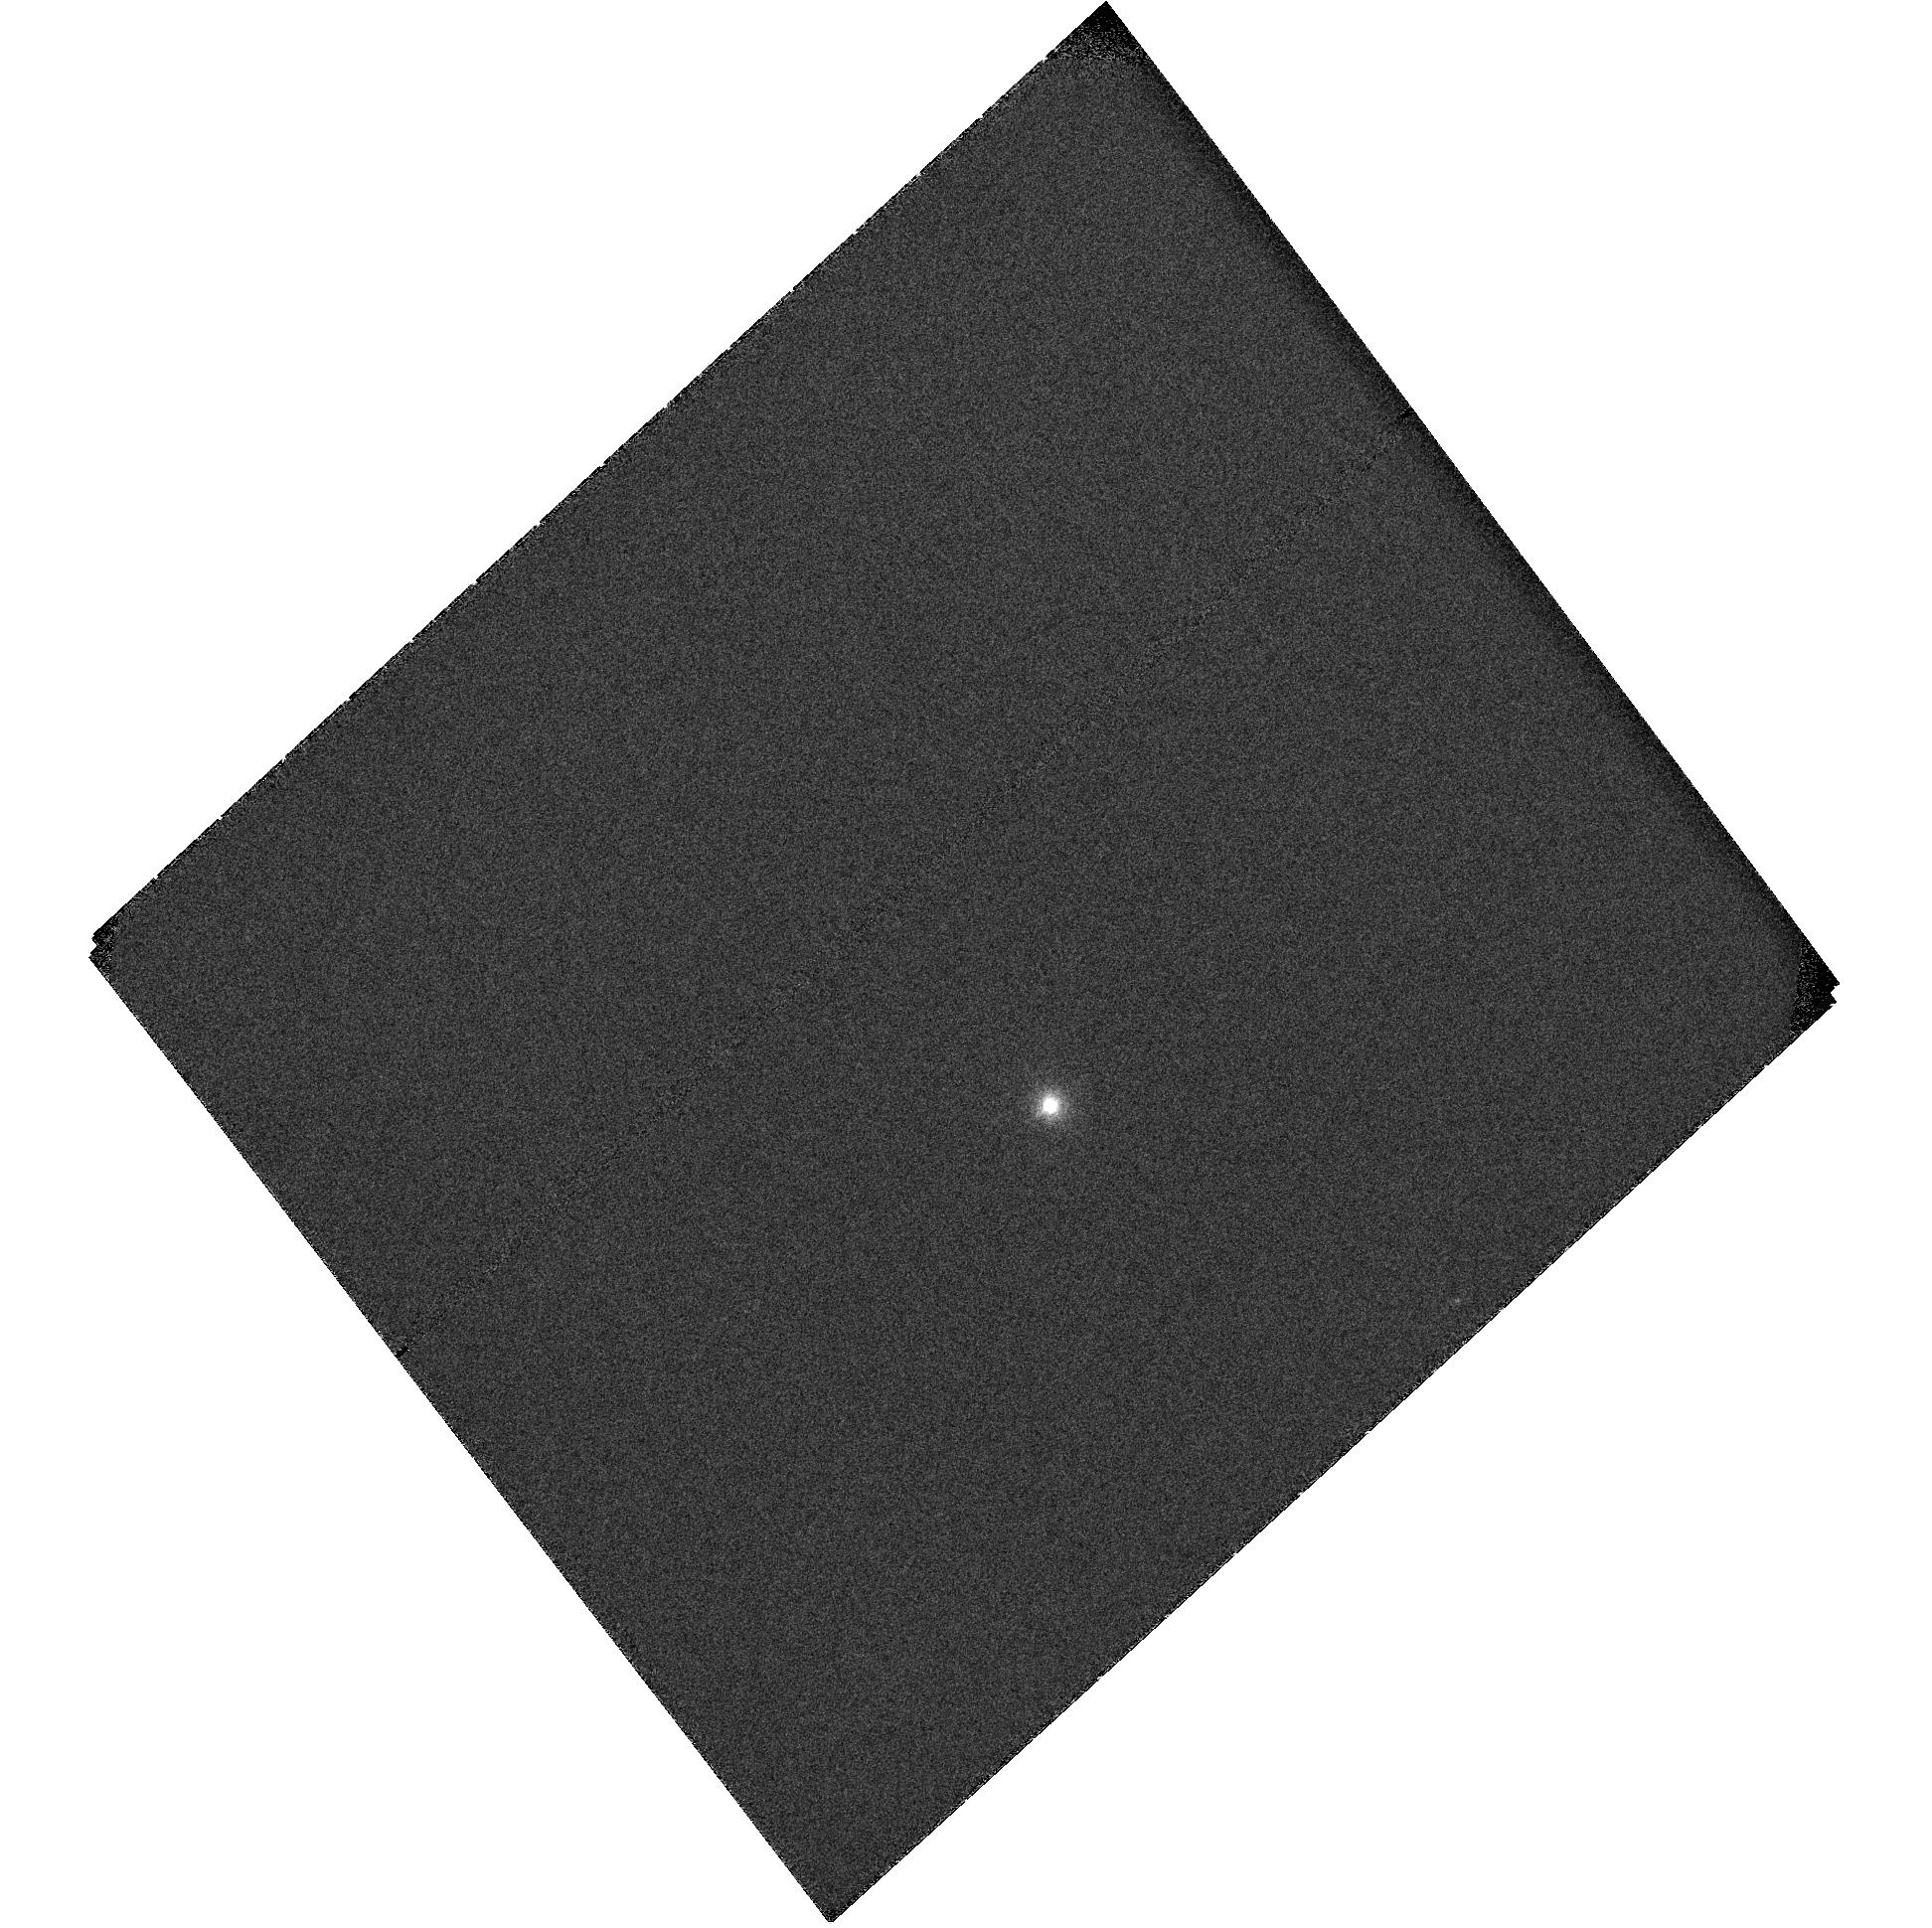
Target: HD-189733
Instrument: ACS/SBC
Filter: F115LP
Exposure: 9 min
Observation ID: hst_10869_02_acs_sbc_f115lp_j9n302

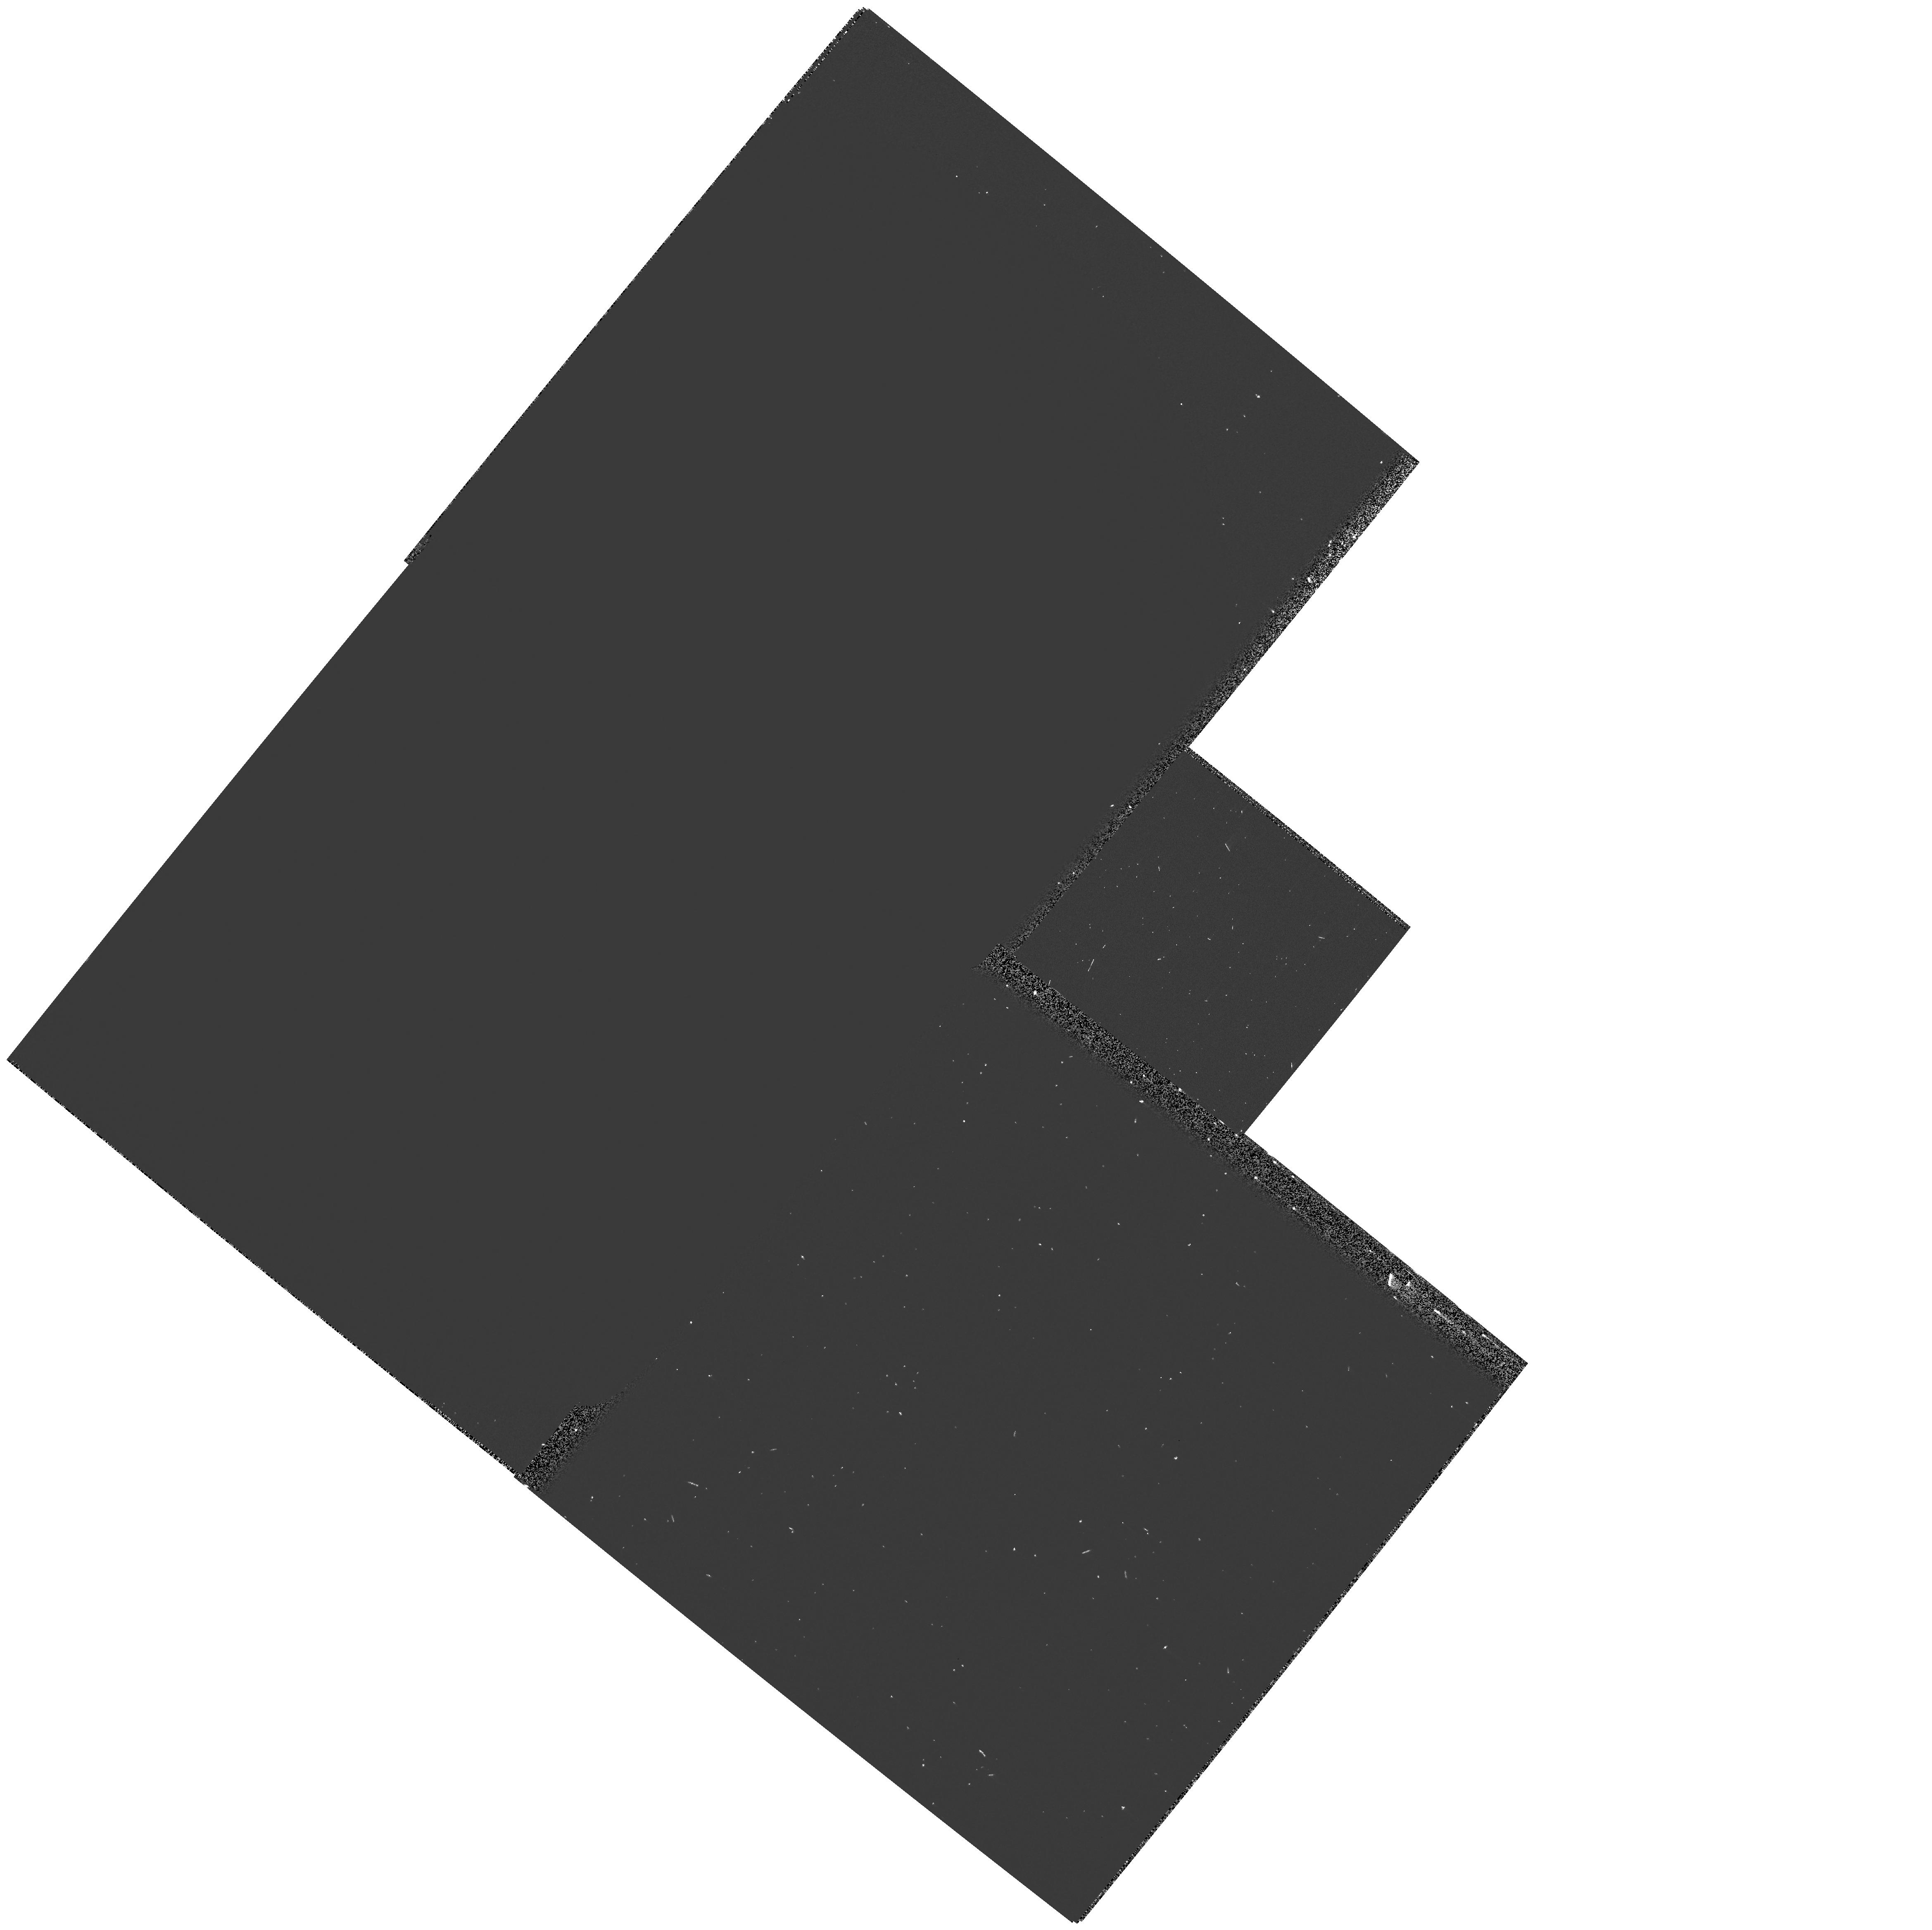
Target: HD-189733
Instrument: WFPC2/PC
Filter: F160BN15
Exposure: 3 min
Observation ID: hst_10869_04_wfpc2_pc_f160bn15_u9n304

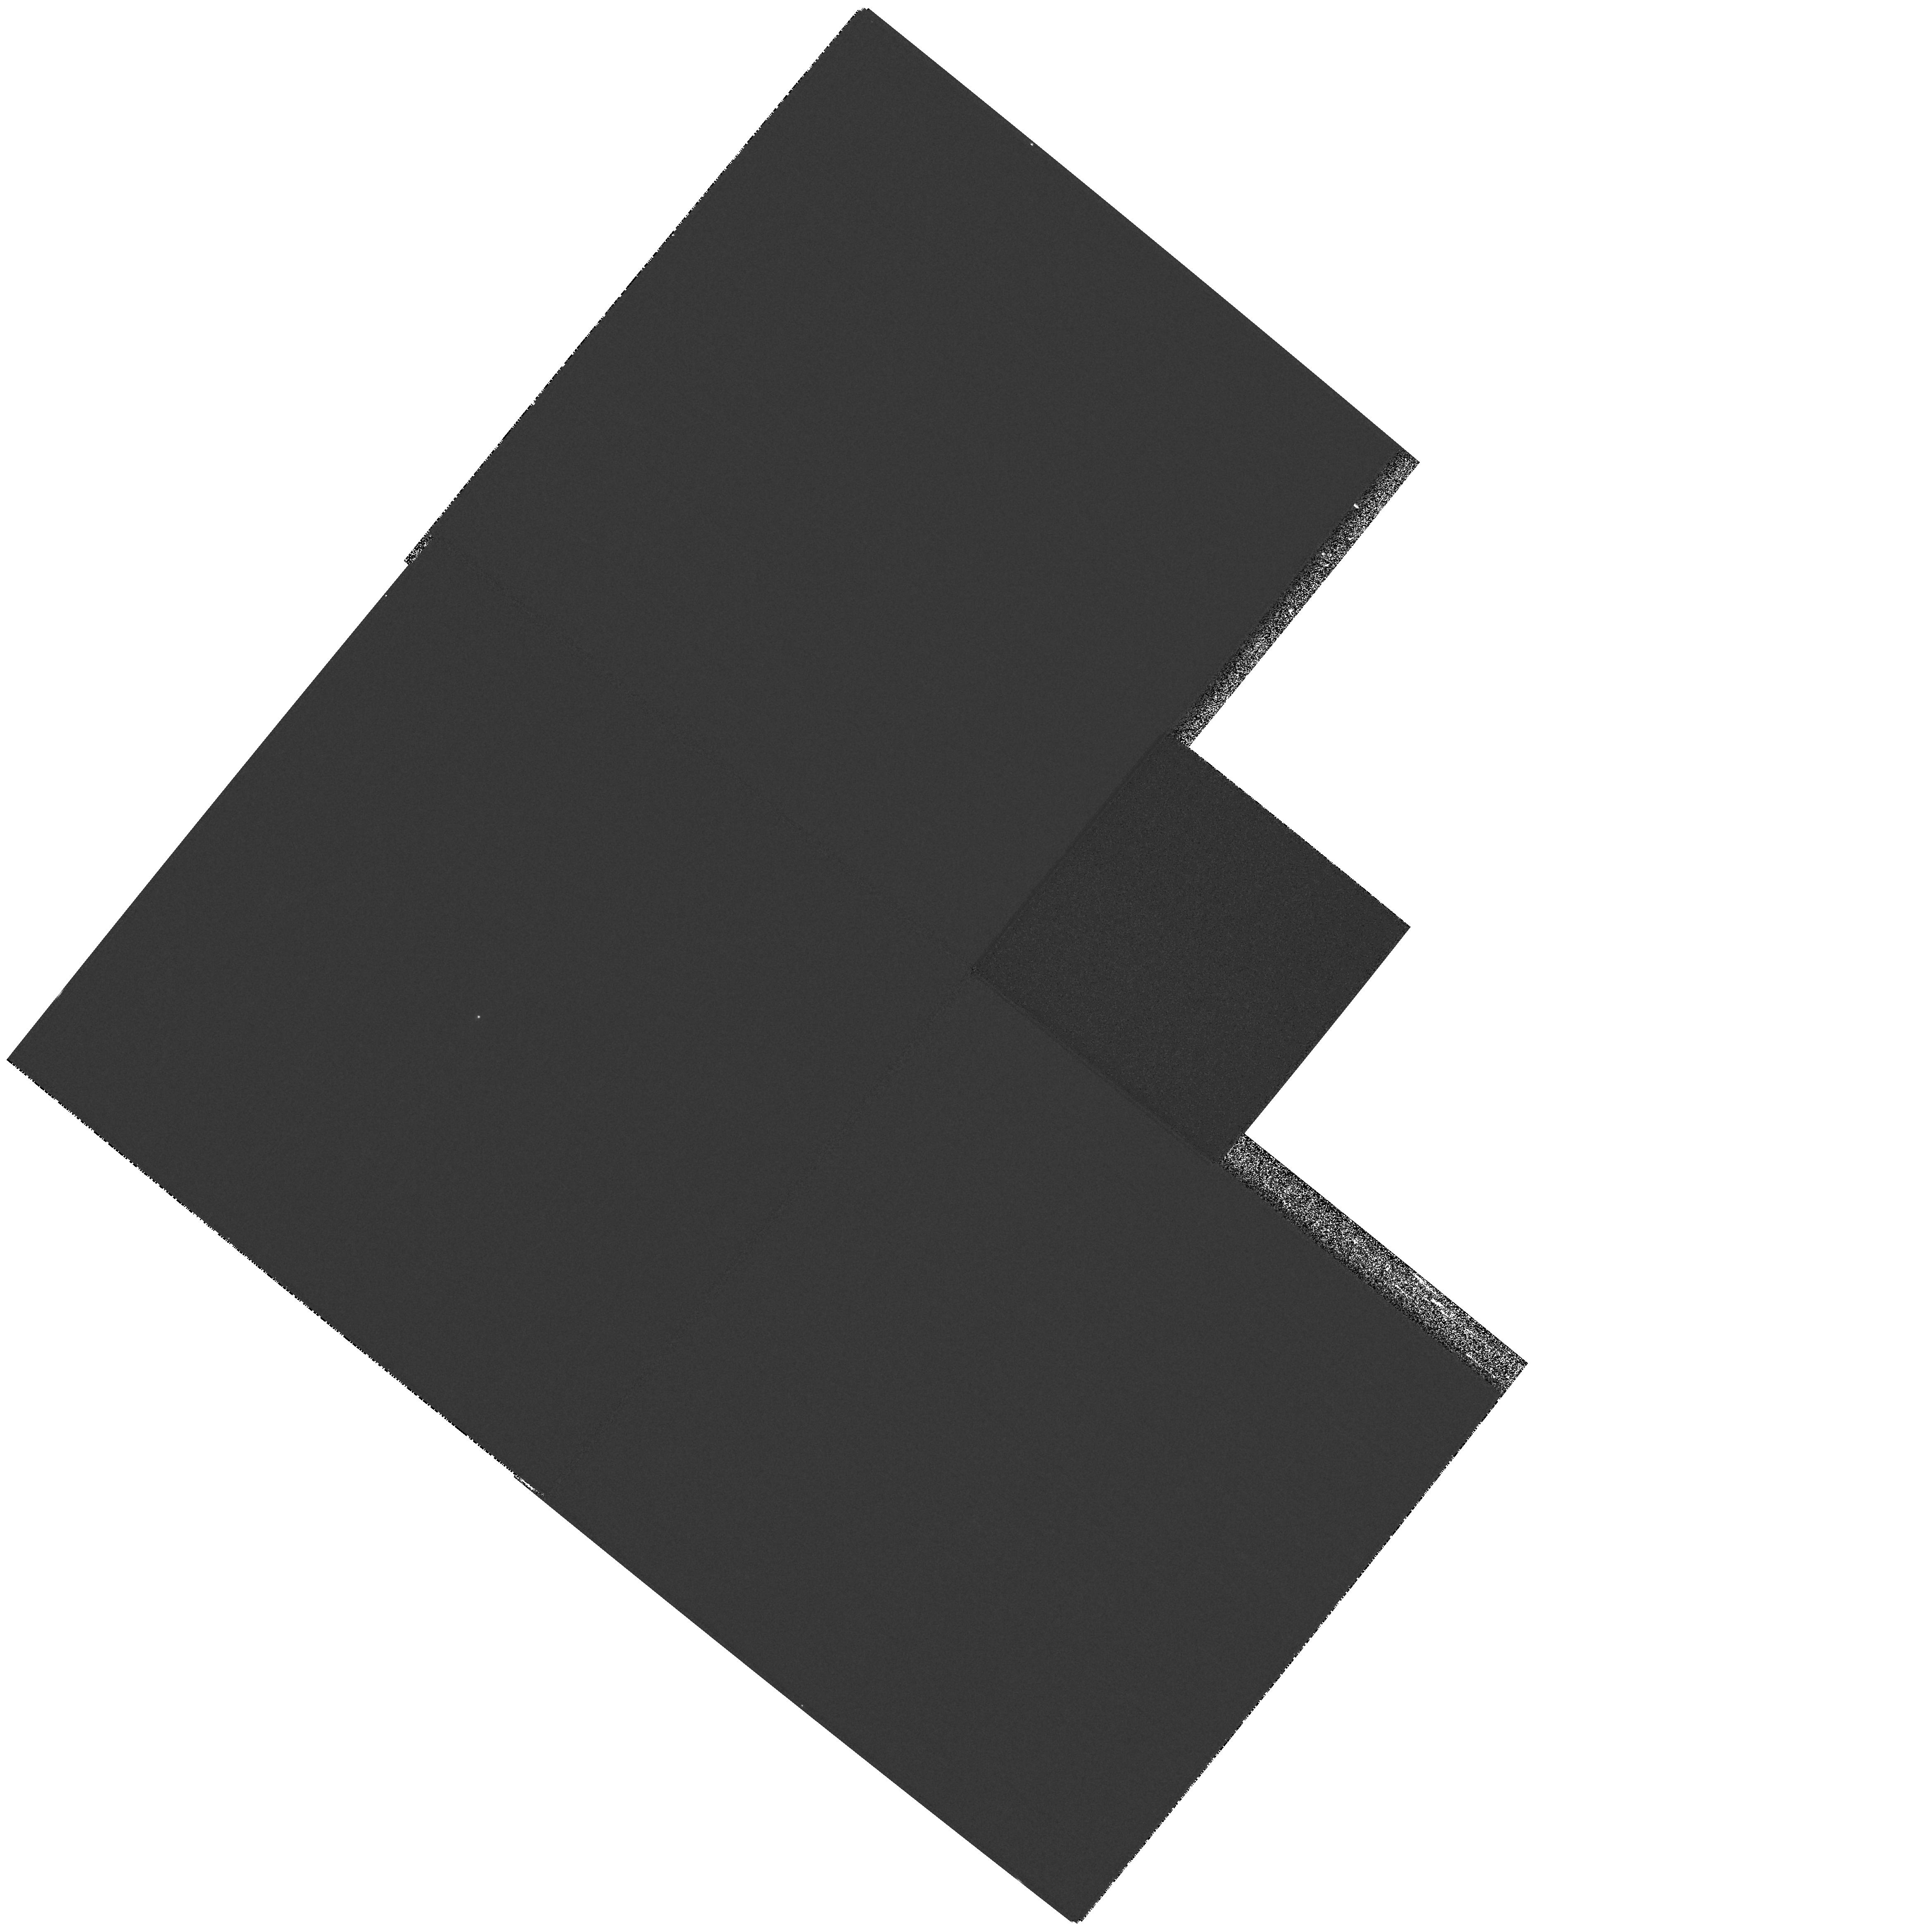
Target: HD-189733
Instrument: WFPC2/PC
Filter: F218W
Exposure: 2 min
Observation ID: hst_10869_04_wfpc2_pc_f218w_u9n304

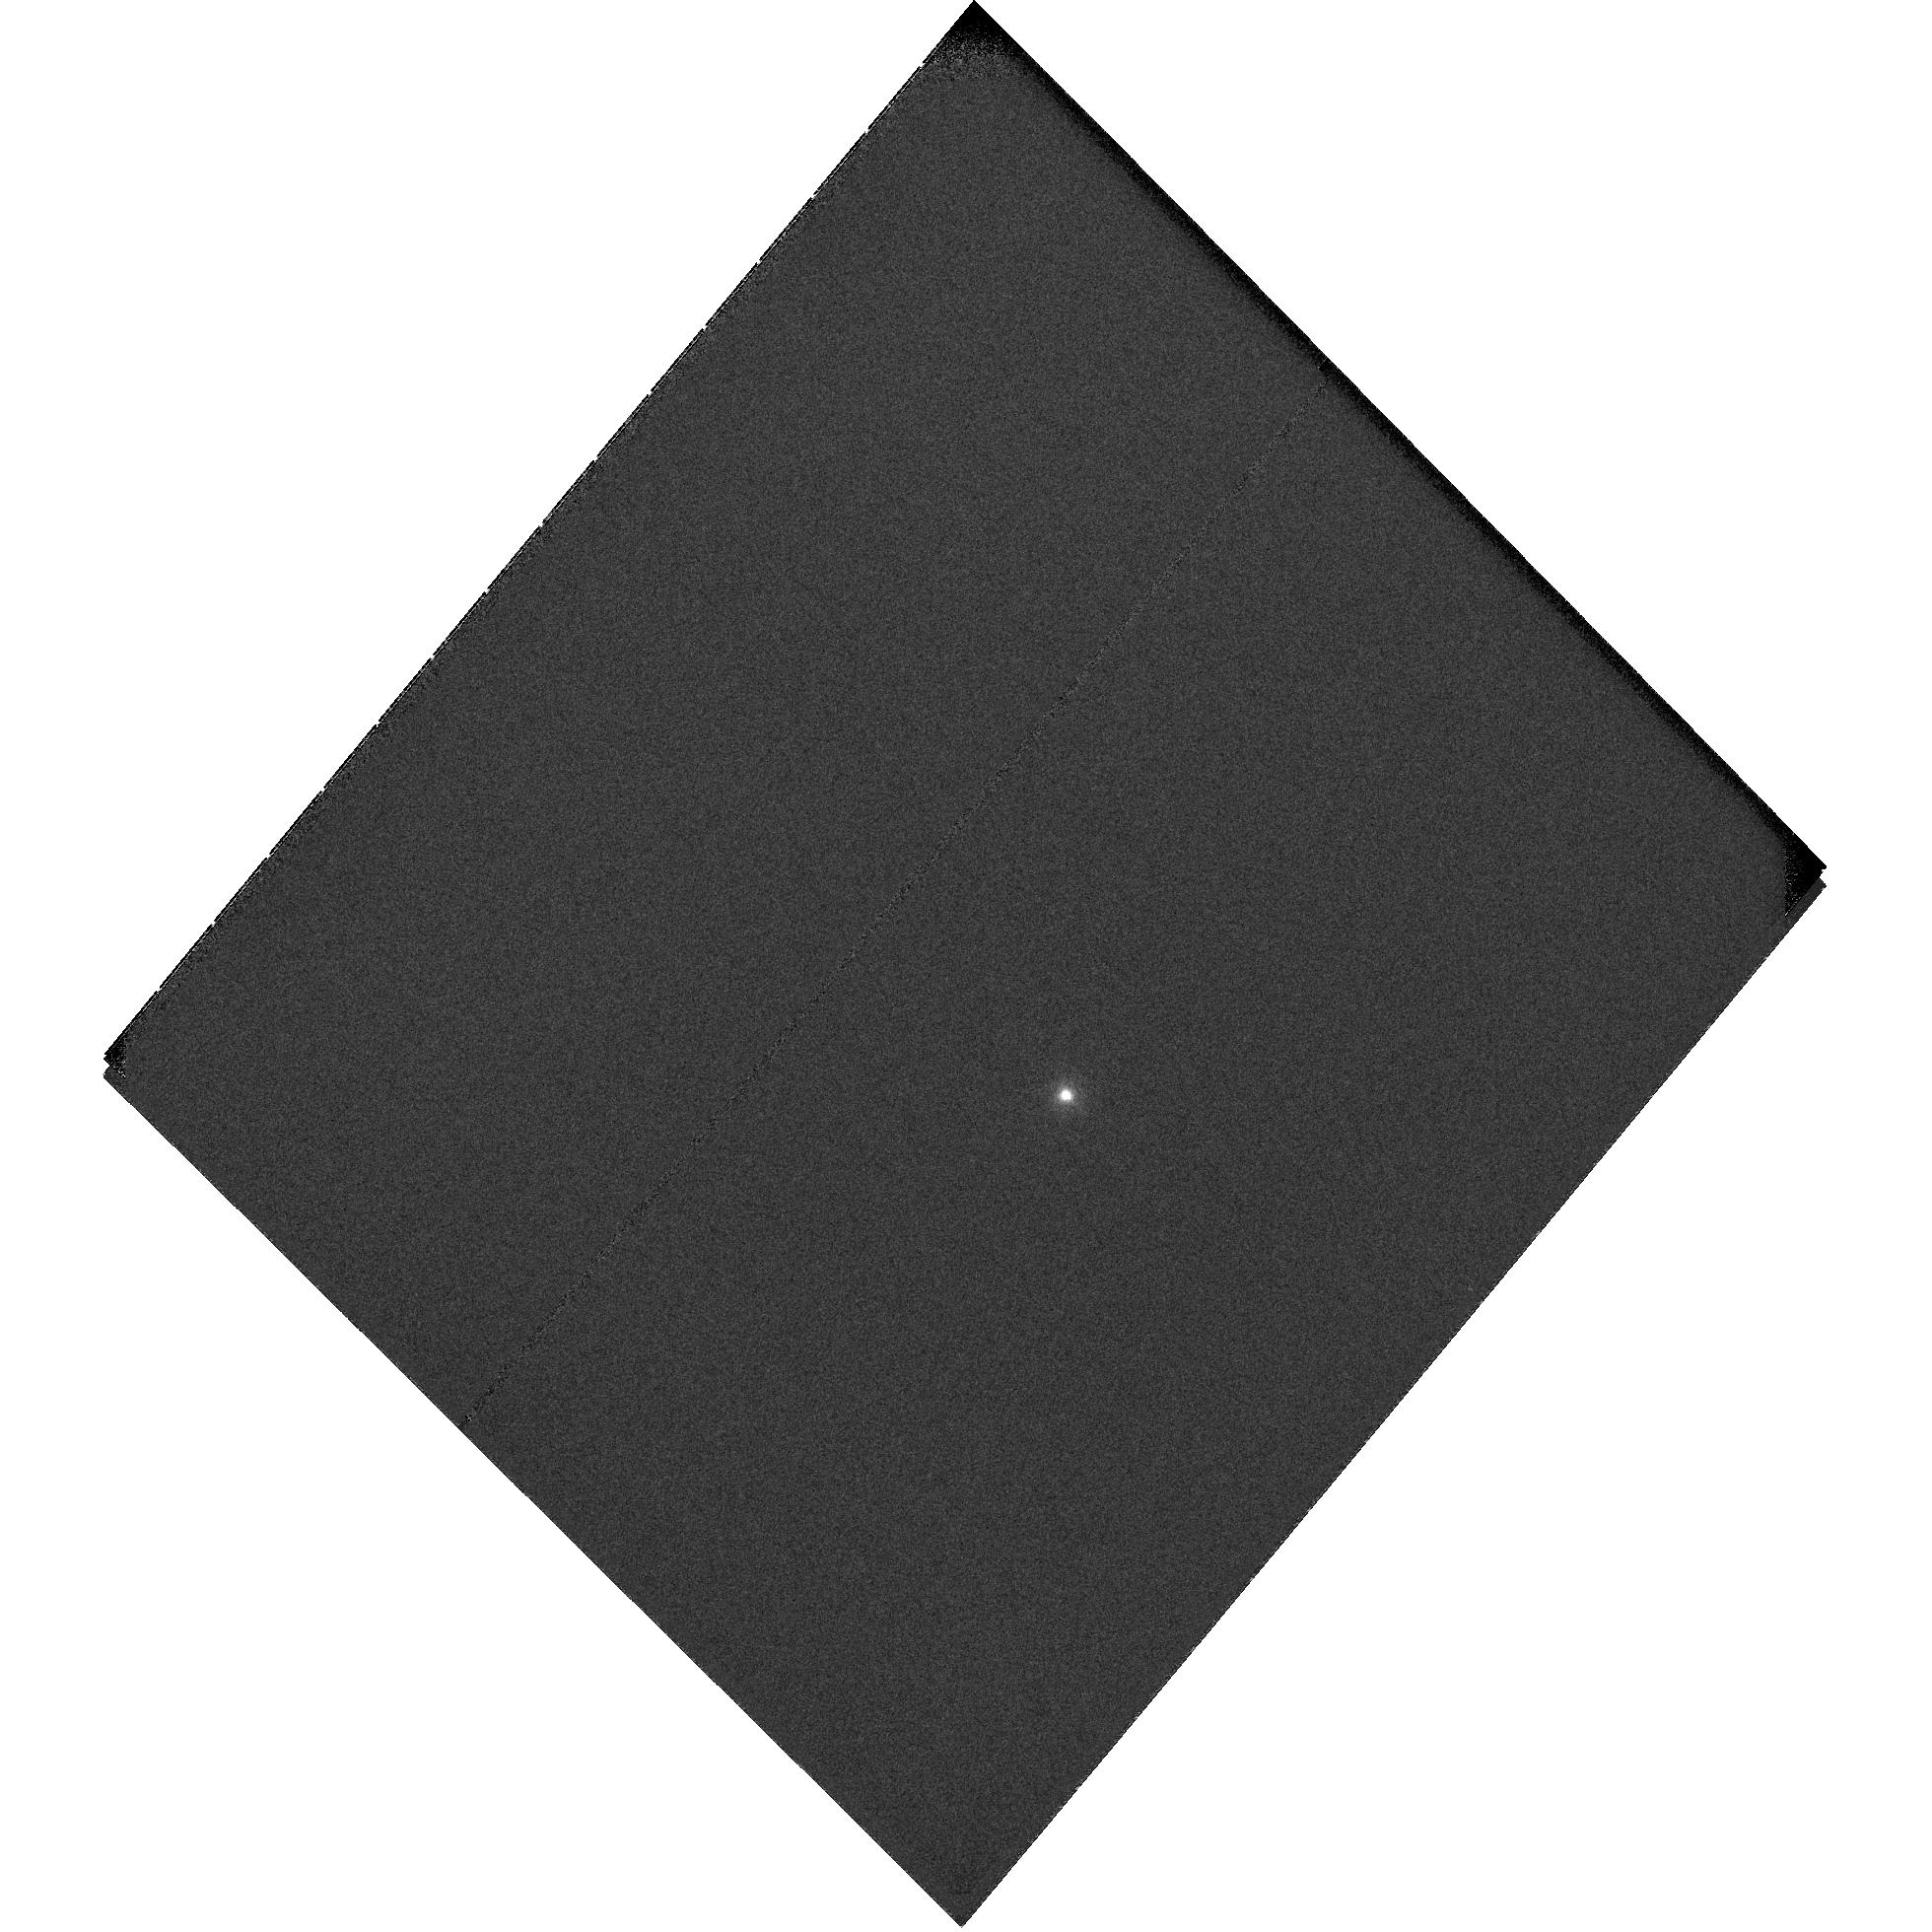
Target: HD-189733
Instrument: ACS/SBC
Filter: F115LP
Exposure: 9 min
Observation ID: hst_10869_01_acs_sbc_f115lp_j9n301

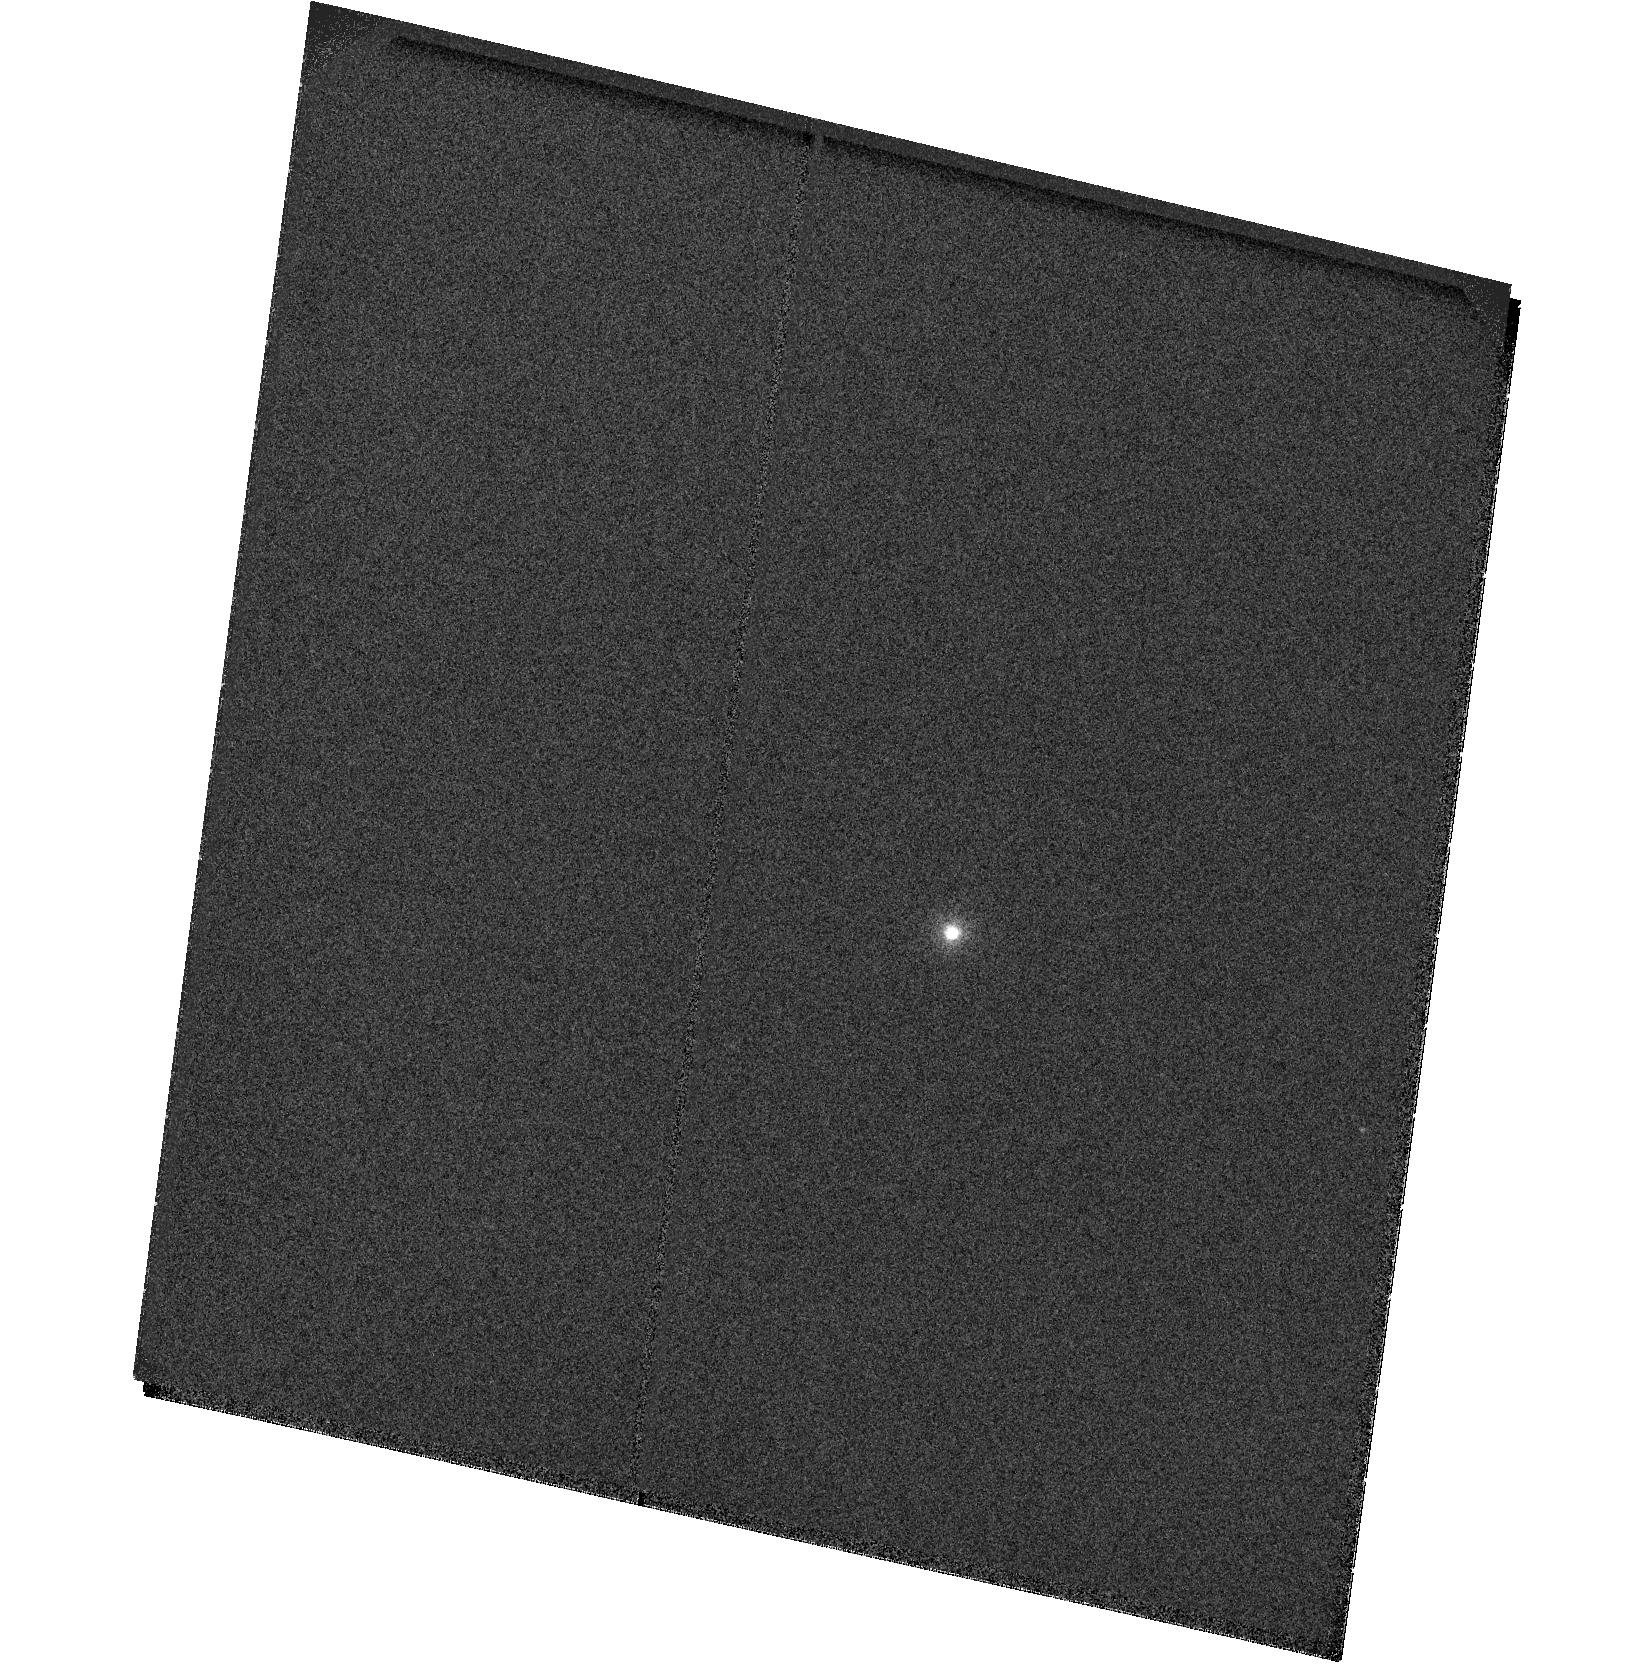
Target: HD-189733
Instrument: ACS/SBC
Filter: F115LP
Exposure: 7 min
Observation ID: hst_10869_03_acs_sbc_f115lp_j9n303

The upper atmosphere and the escape state of the transiting very-hot-Jupiter HD189733b (PI: Lecavelier des Etangs, Alain)

The observation of the HD209458b transits in Lyman-alpha revealed that the atmosphere of this planet is escaping. These observations raised the question of the evaporation state of hot-Jupiters. Is the evaporation specific to HD209458b or general to hot-Jupiters? What is the evaporation mechanism, and how does the escape rate depend on the planetary system characteristics? The recent discovery of HD189733b, a planet transiting a bright and nearby K0 star (V=7.7), offers the unprecedented opportunity to answer these questions. Indeed, among the stars harboring transiting planets, HD189733 presents the largest apparent brightness in Lyman-alpha, providing capabilities to constrain the escape rate to high accuracy. With ACS/PR110L we will observe stellar emission lines to search for atmospheric absorptions during the transits. HD189733b being a very short period planet orbiting a nearby late type star with bright chromospheric emission lines, it is by far the best target to make significant progress in that field.